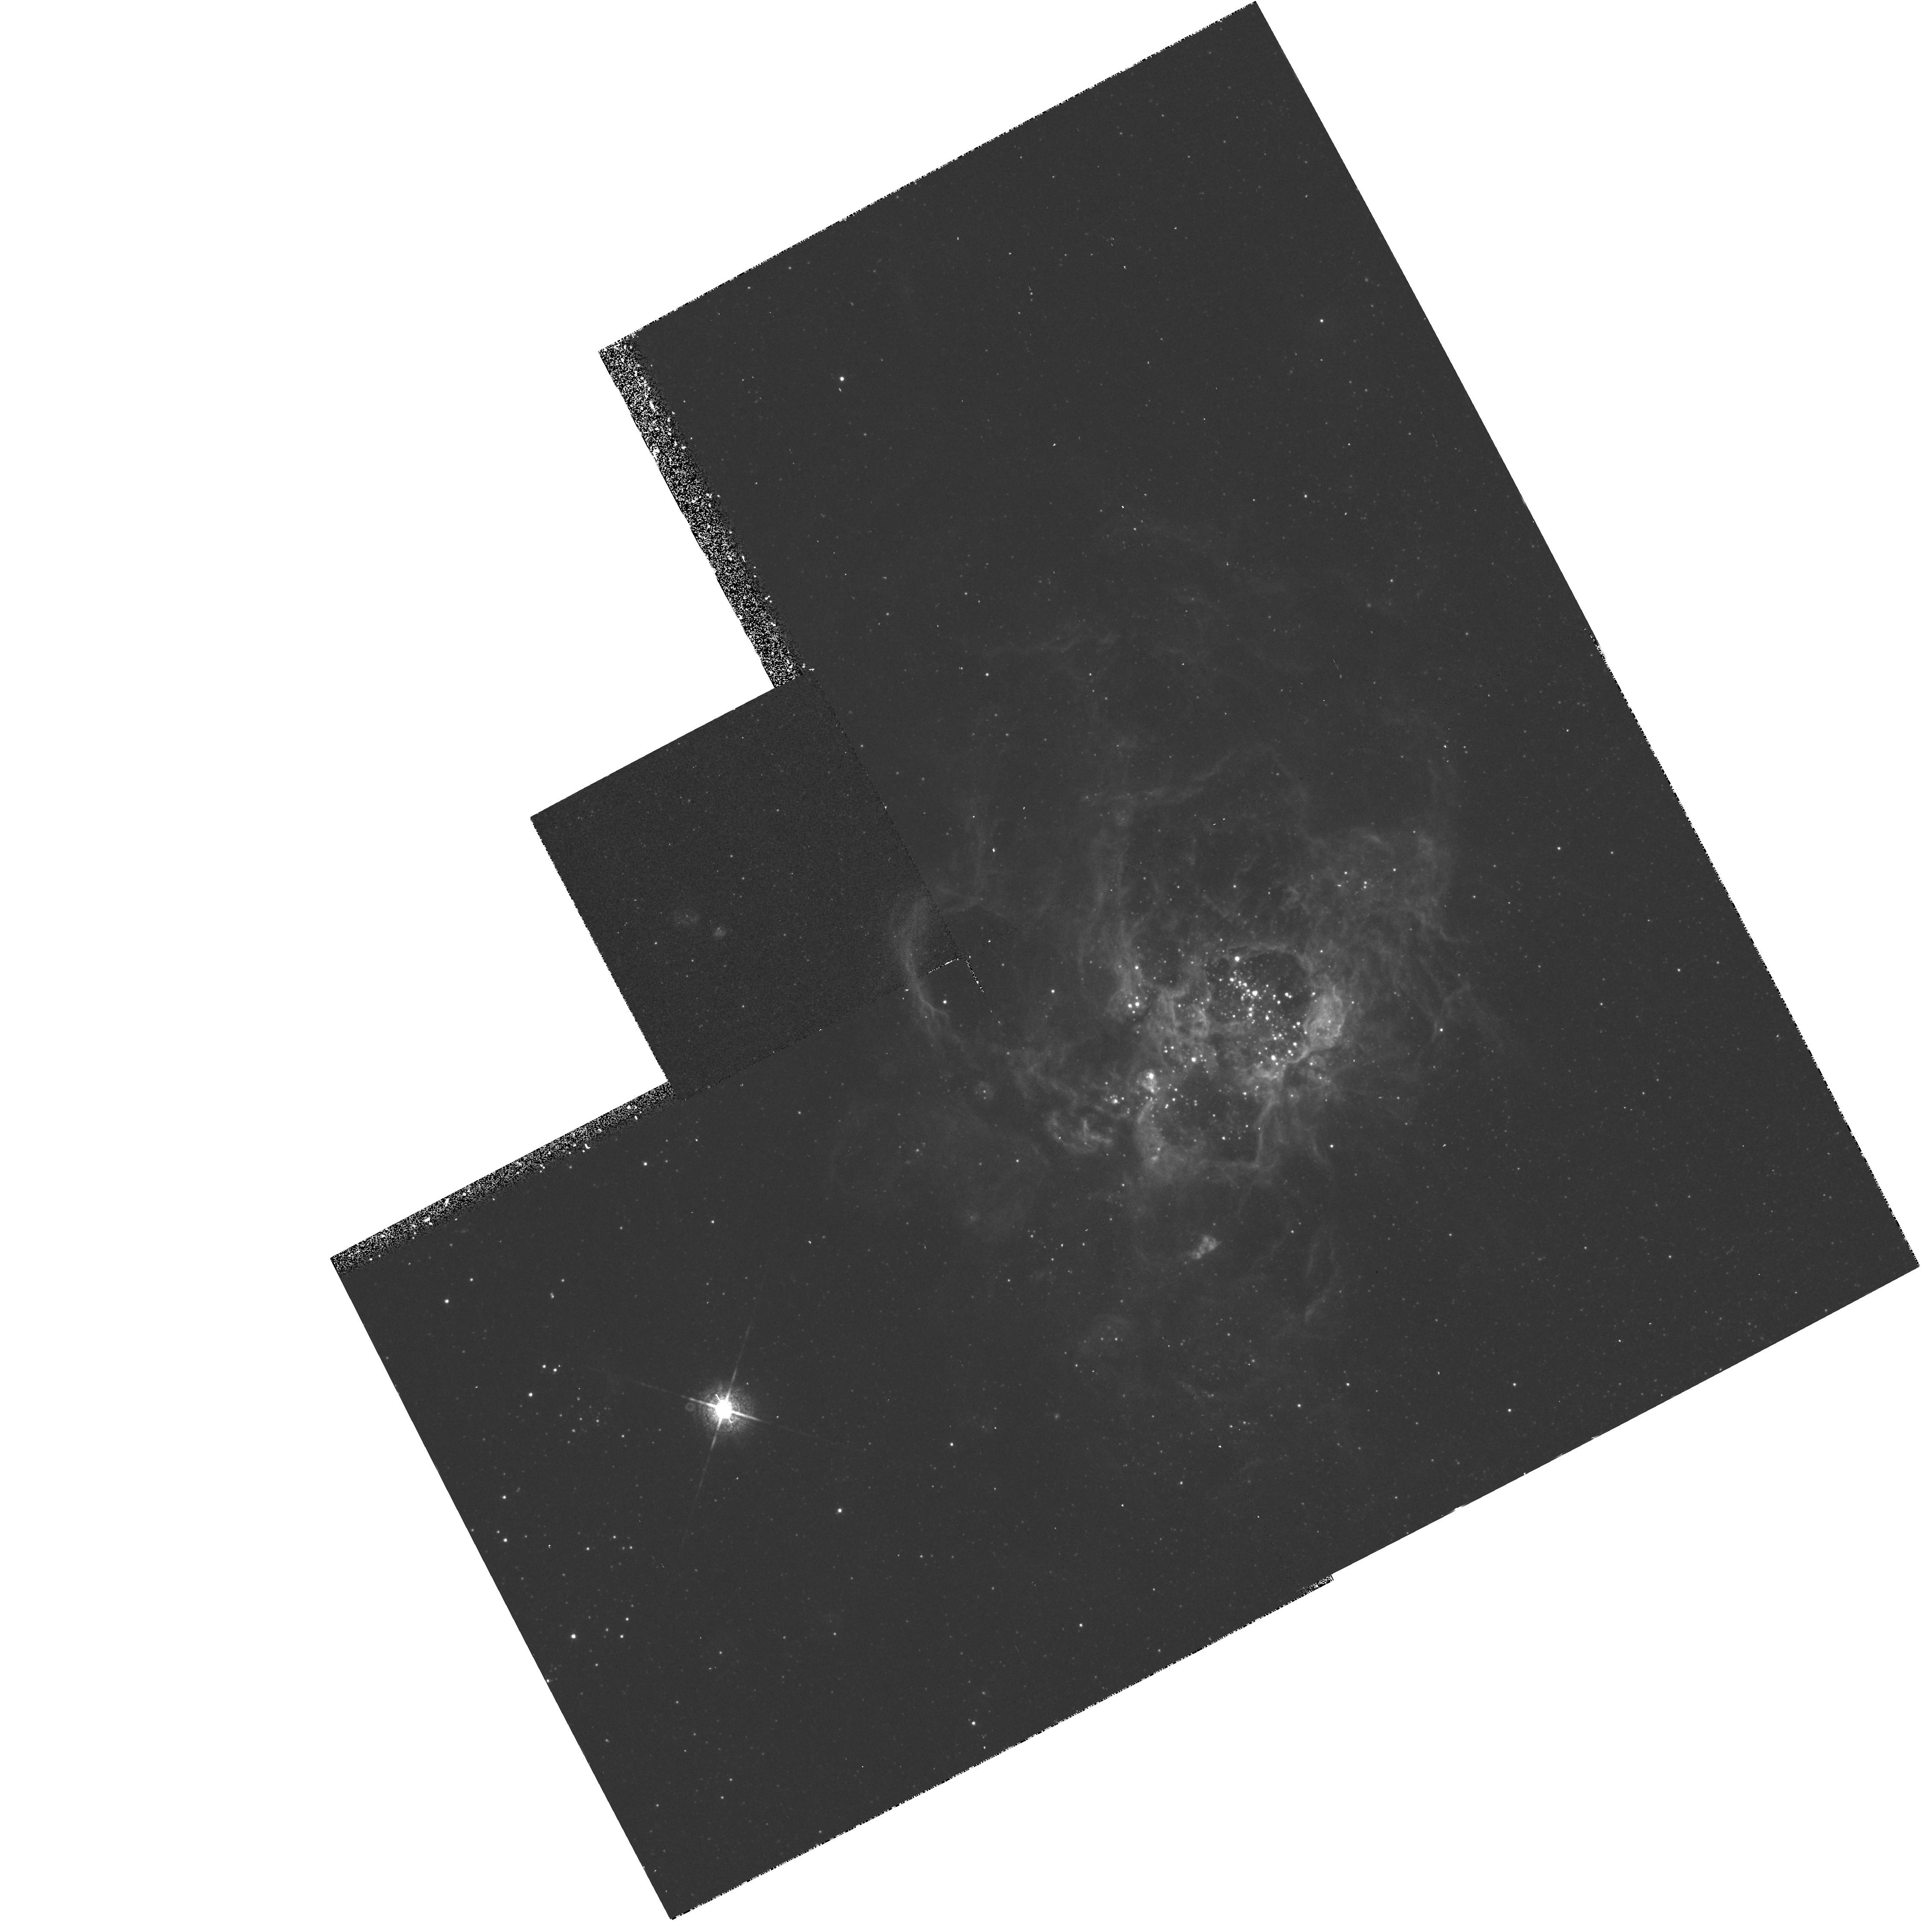
Target: NGC604-C. Instrument: WFPC2/PC. Filter: F673N. Exposure: 37 min. Observation ID: hst_5773_03_wfpc2_pc_f673n_u2lx03

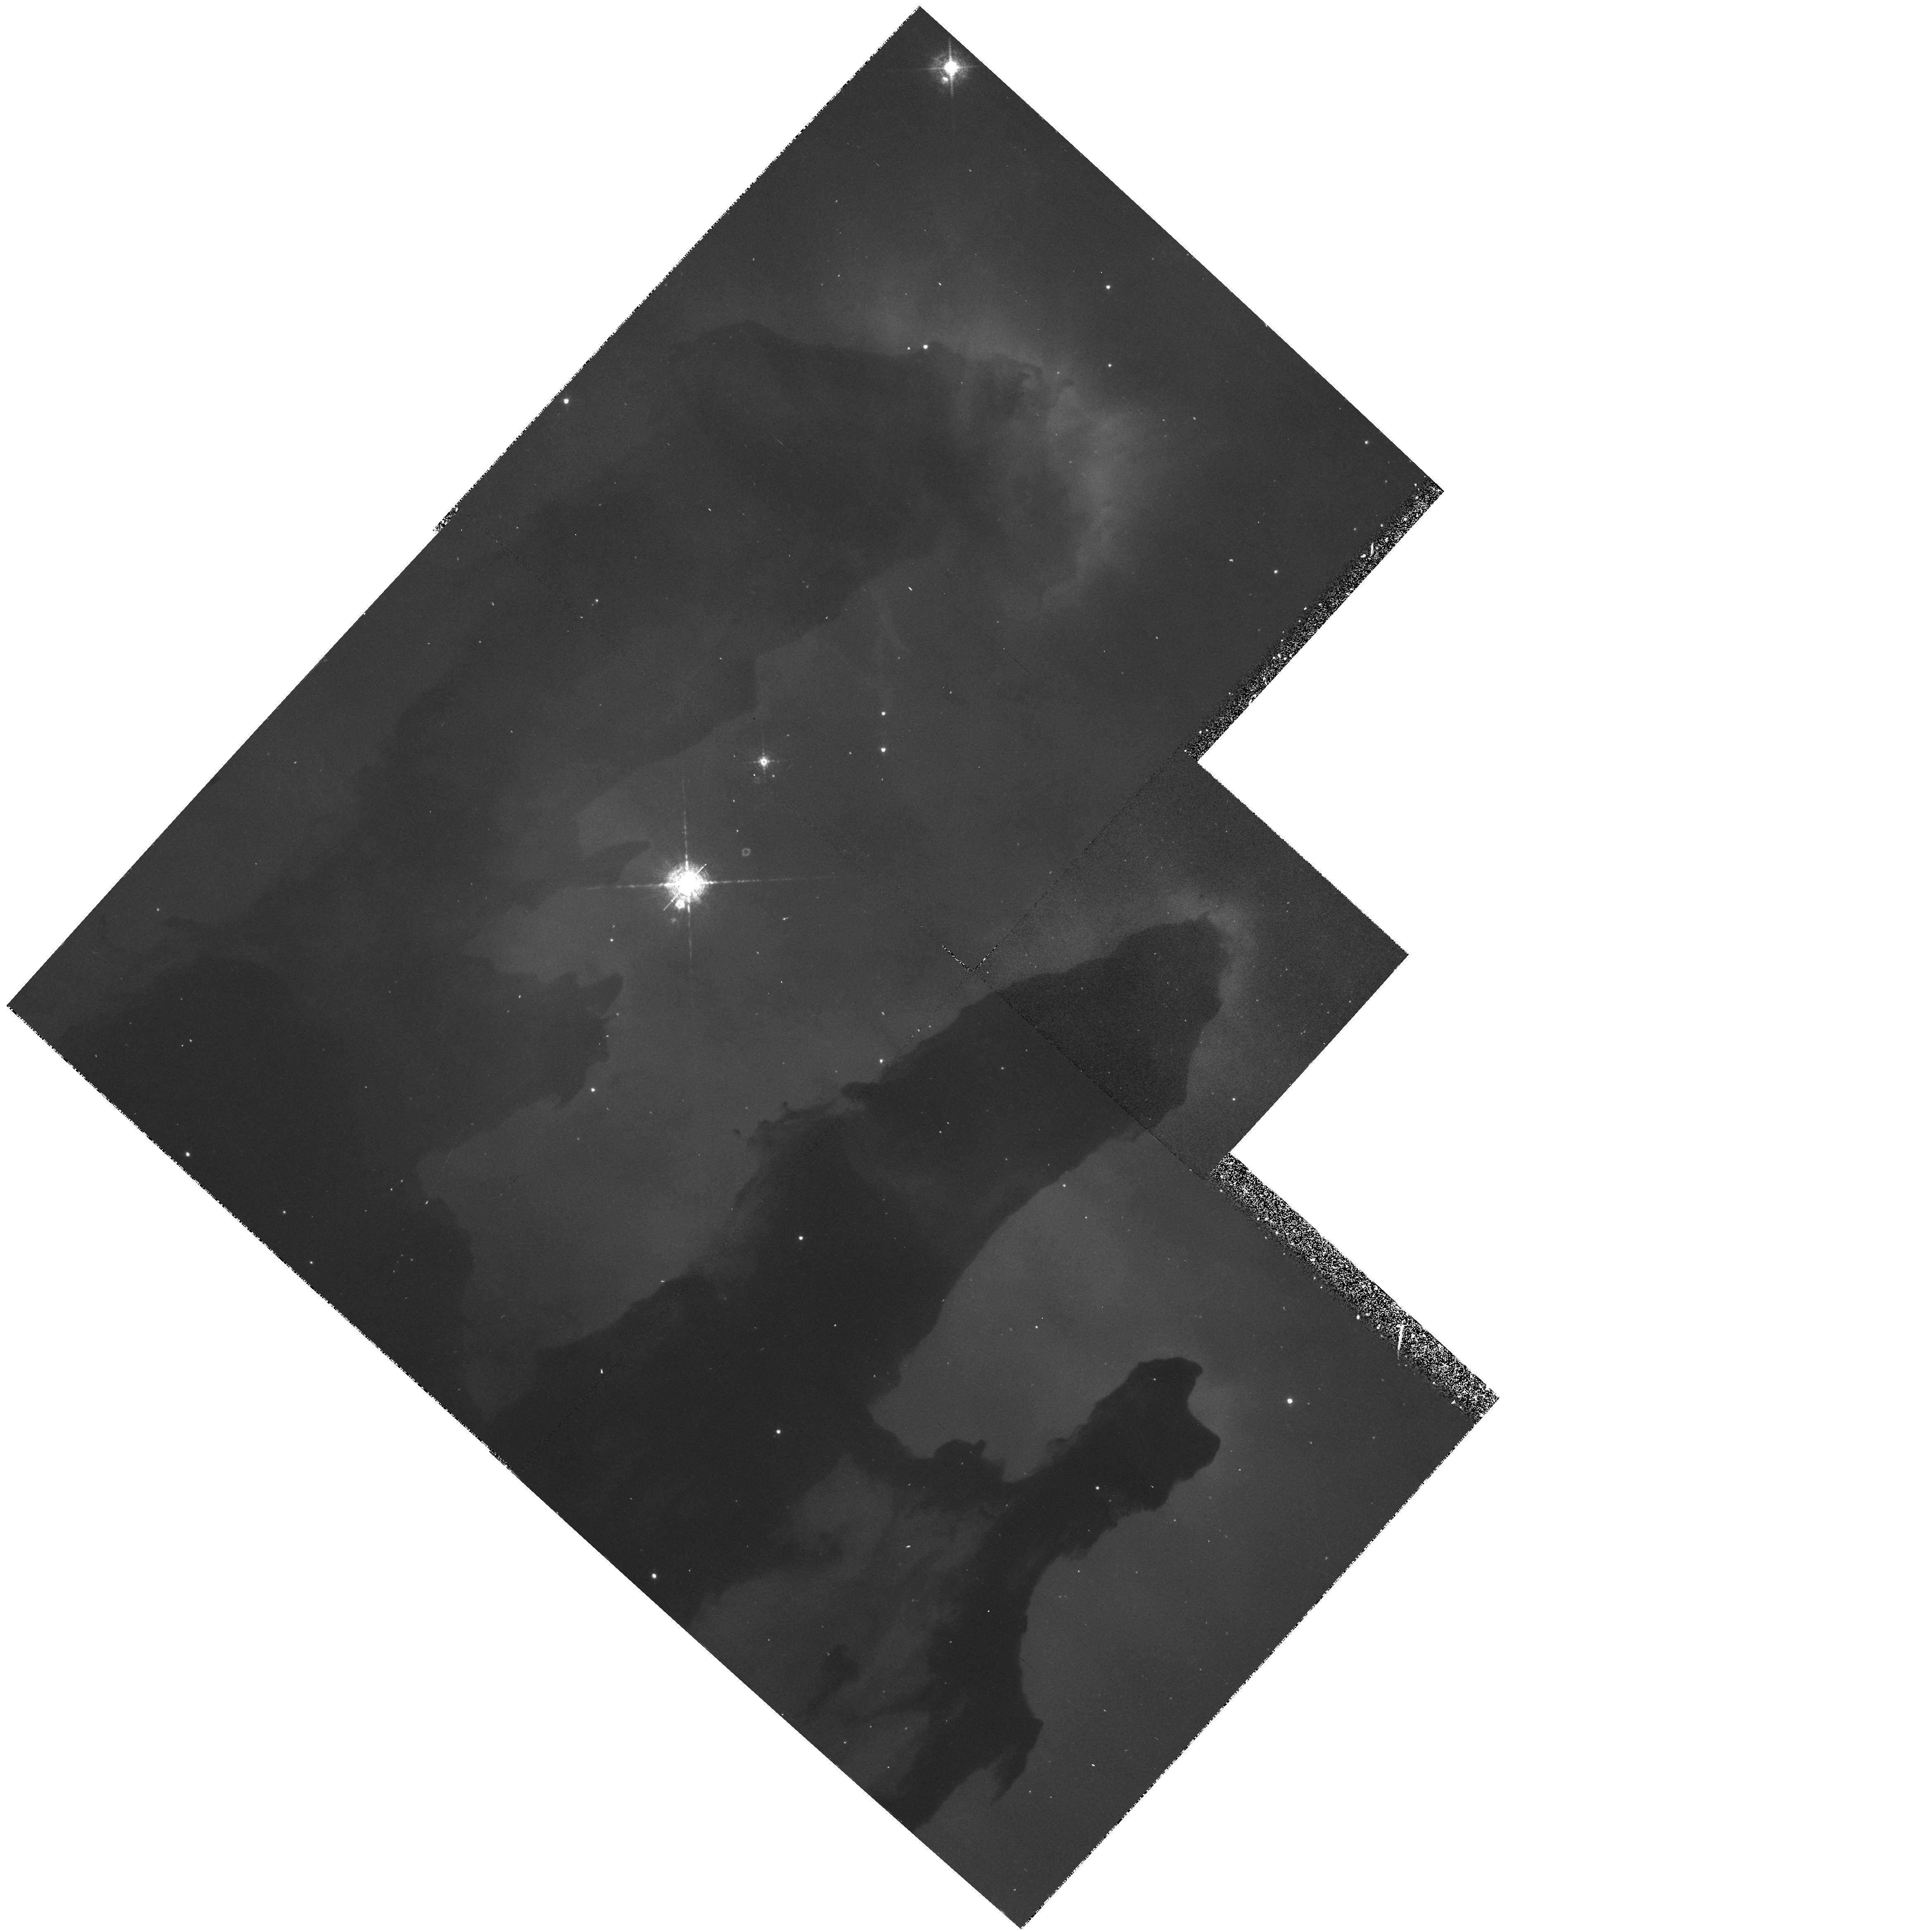
Target: M16-A. Instrument: WFPC2/PC. Filter: F502N. Exposure: 37 min. Observation ID: hst_5773_05_wfpc2_pc_f502n_u2lx05

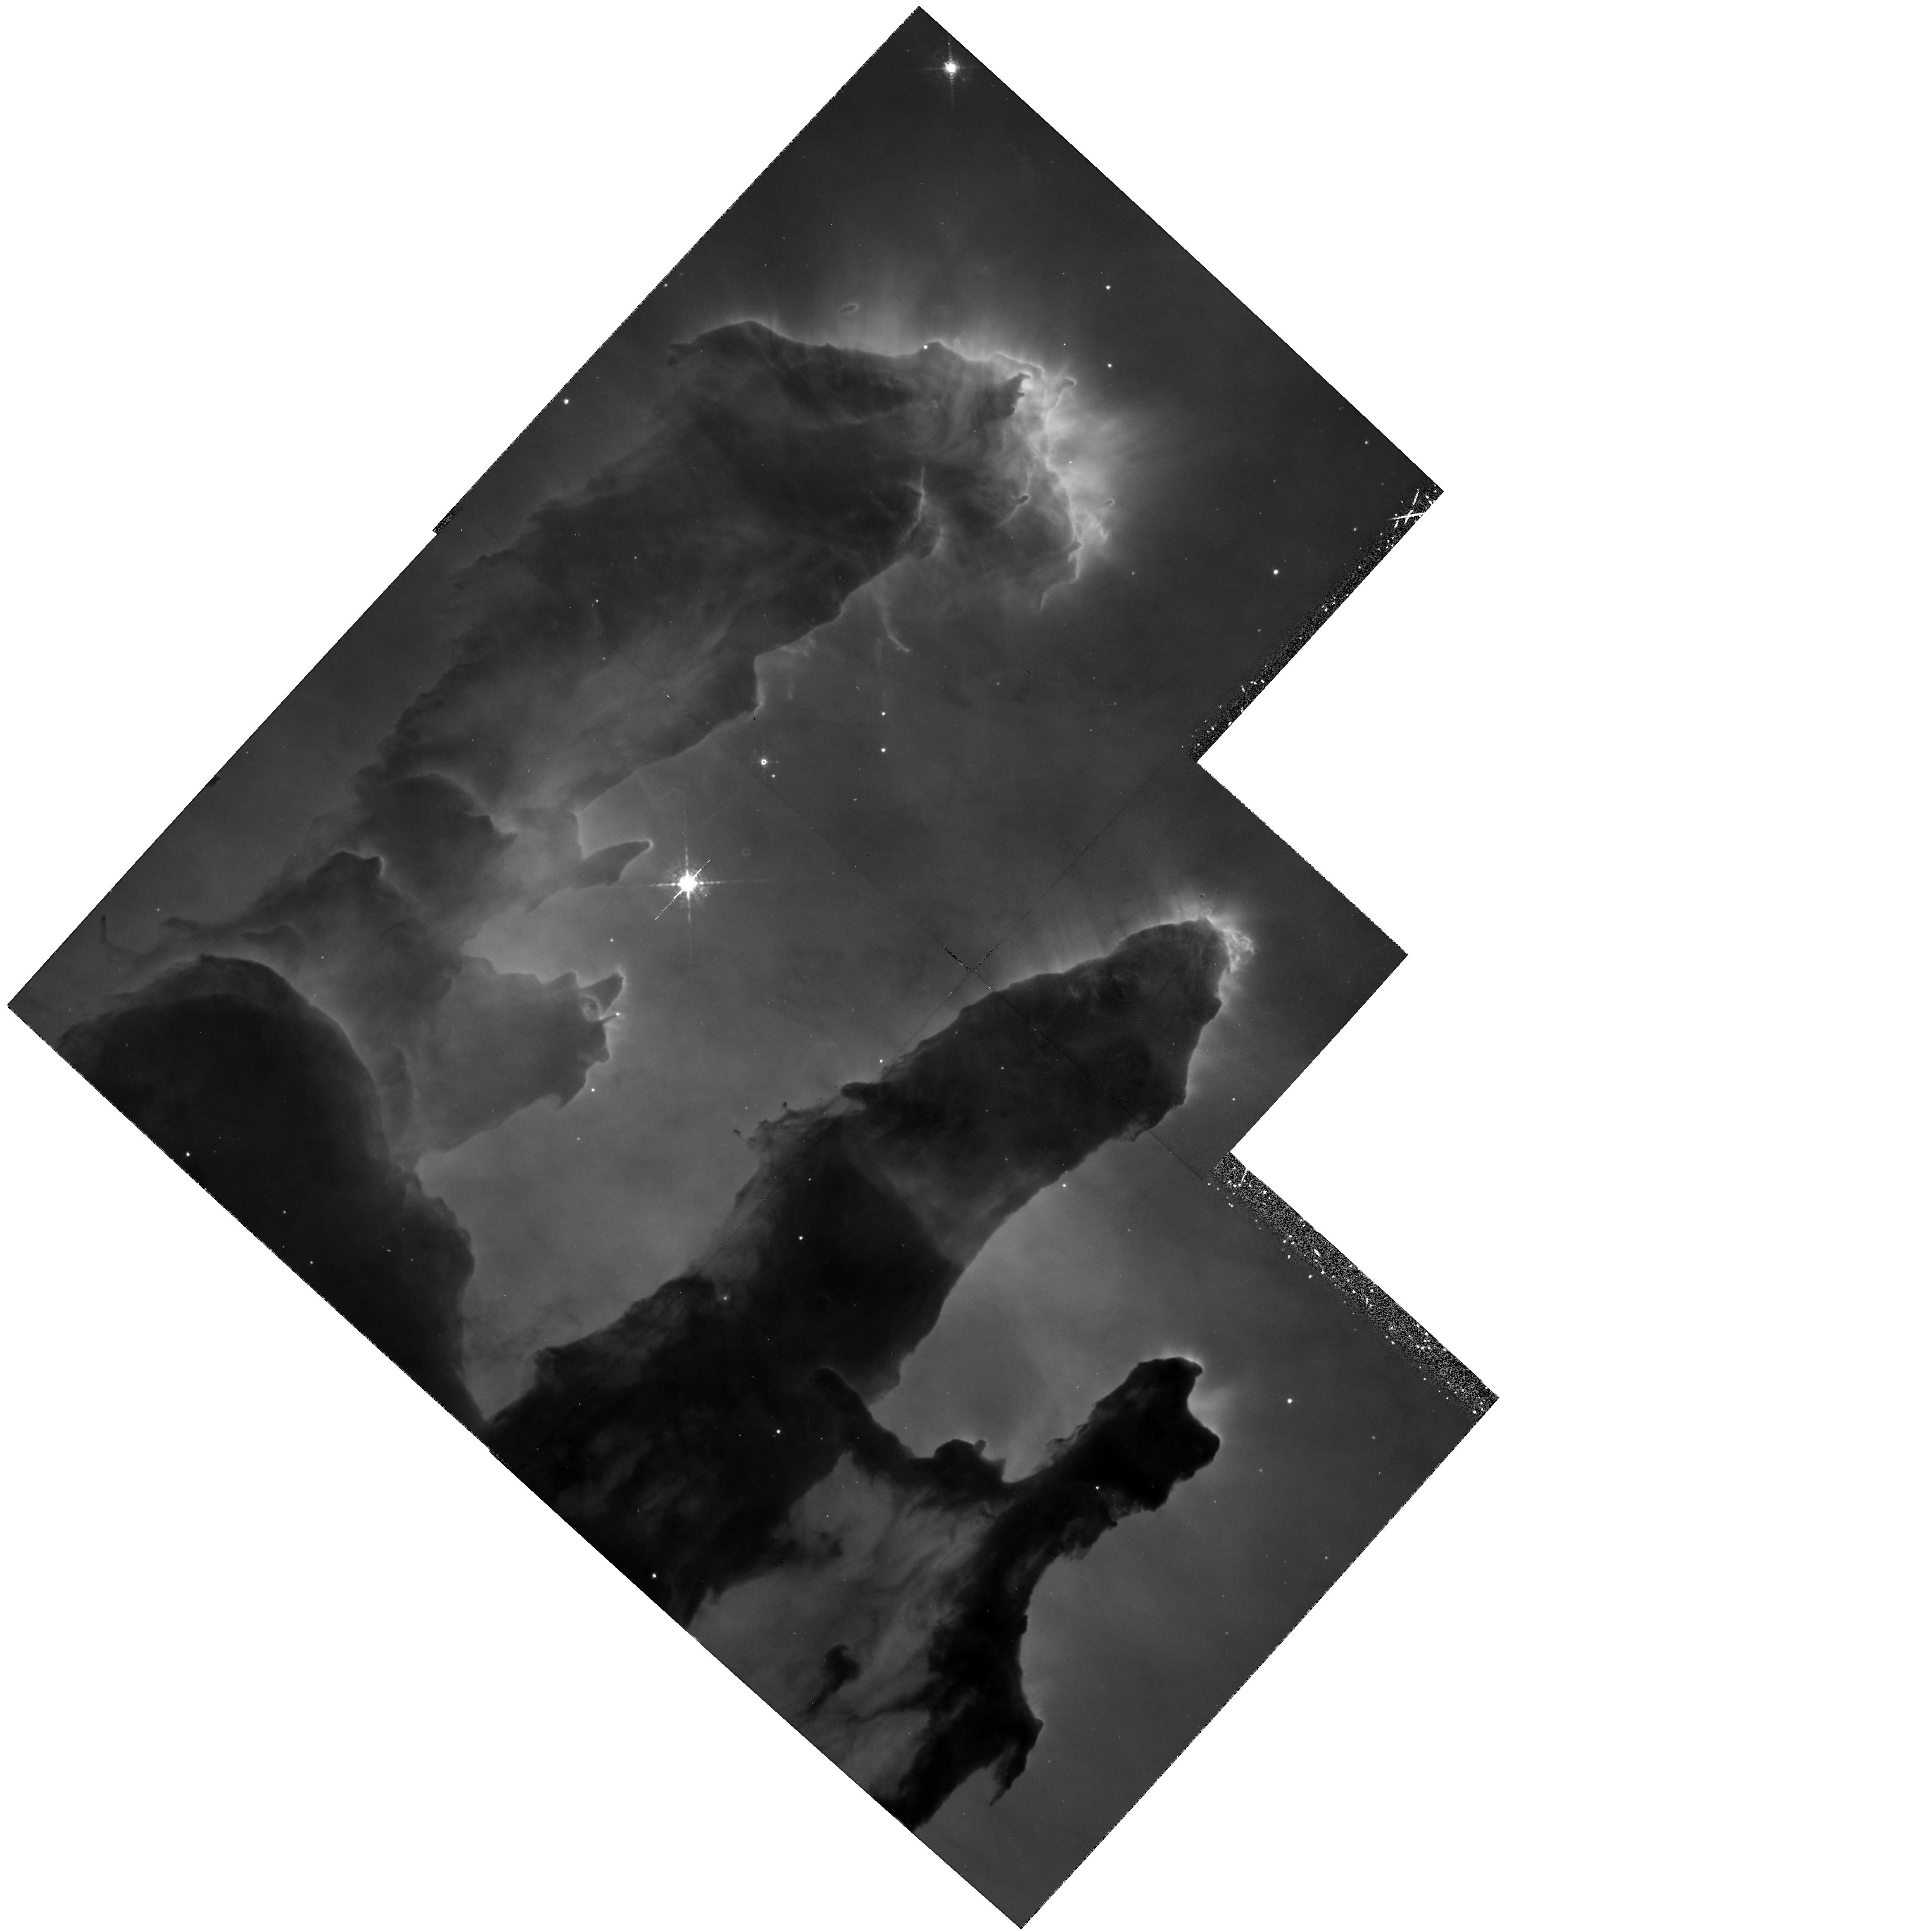
Target: M16-A. Instrument: WFPC2/PC. Filter: F656N. Exposure: 37 min. Observation ID: hst_5773_05_wfpc2_pc_f656n_u2lx05

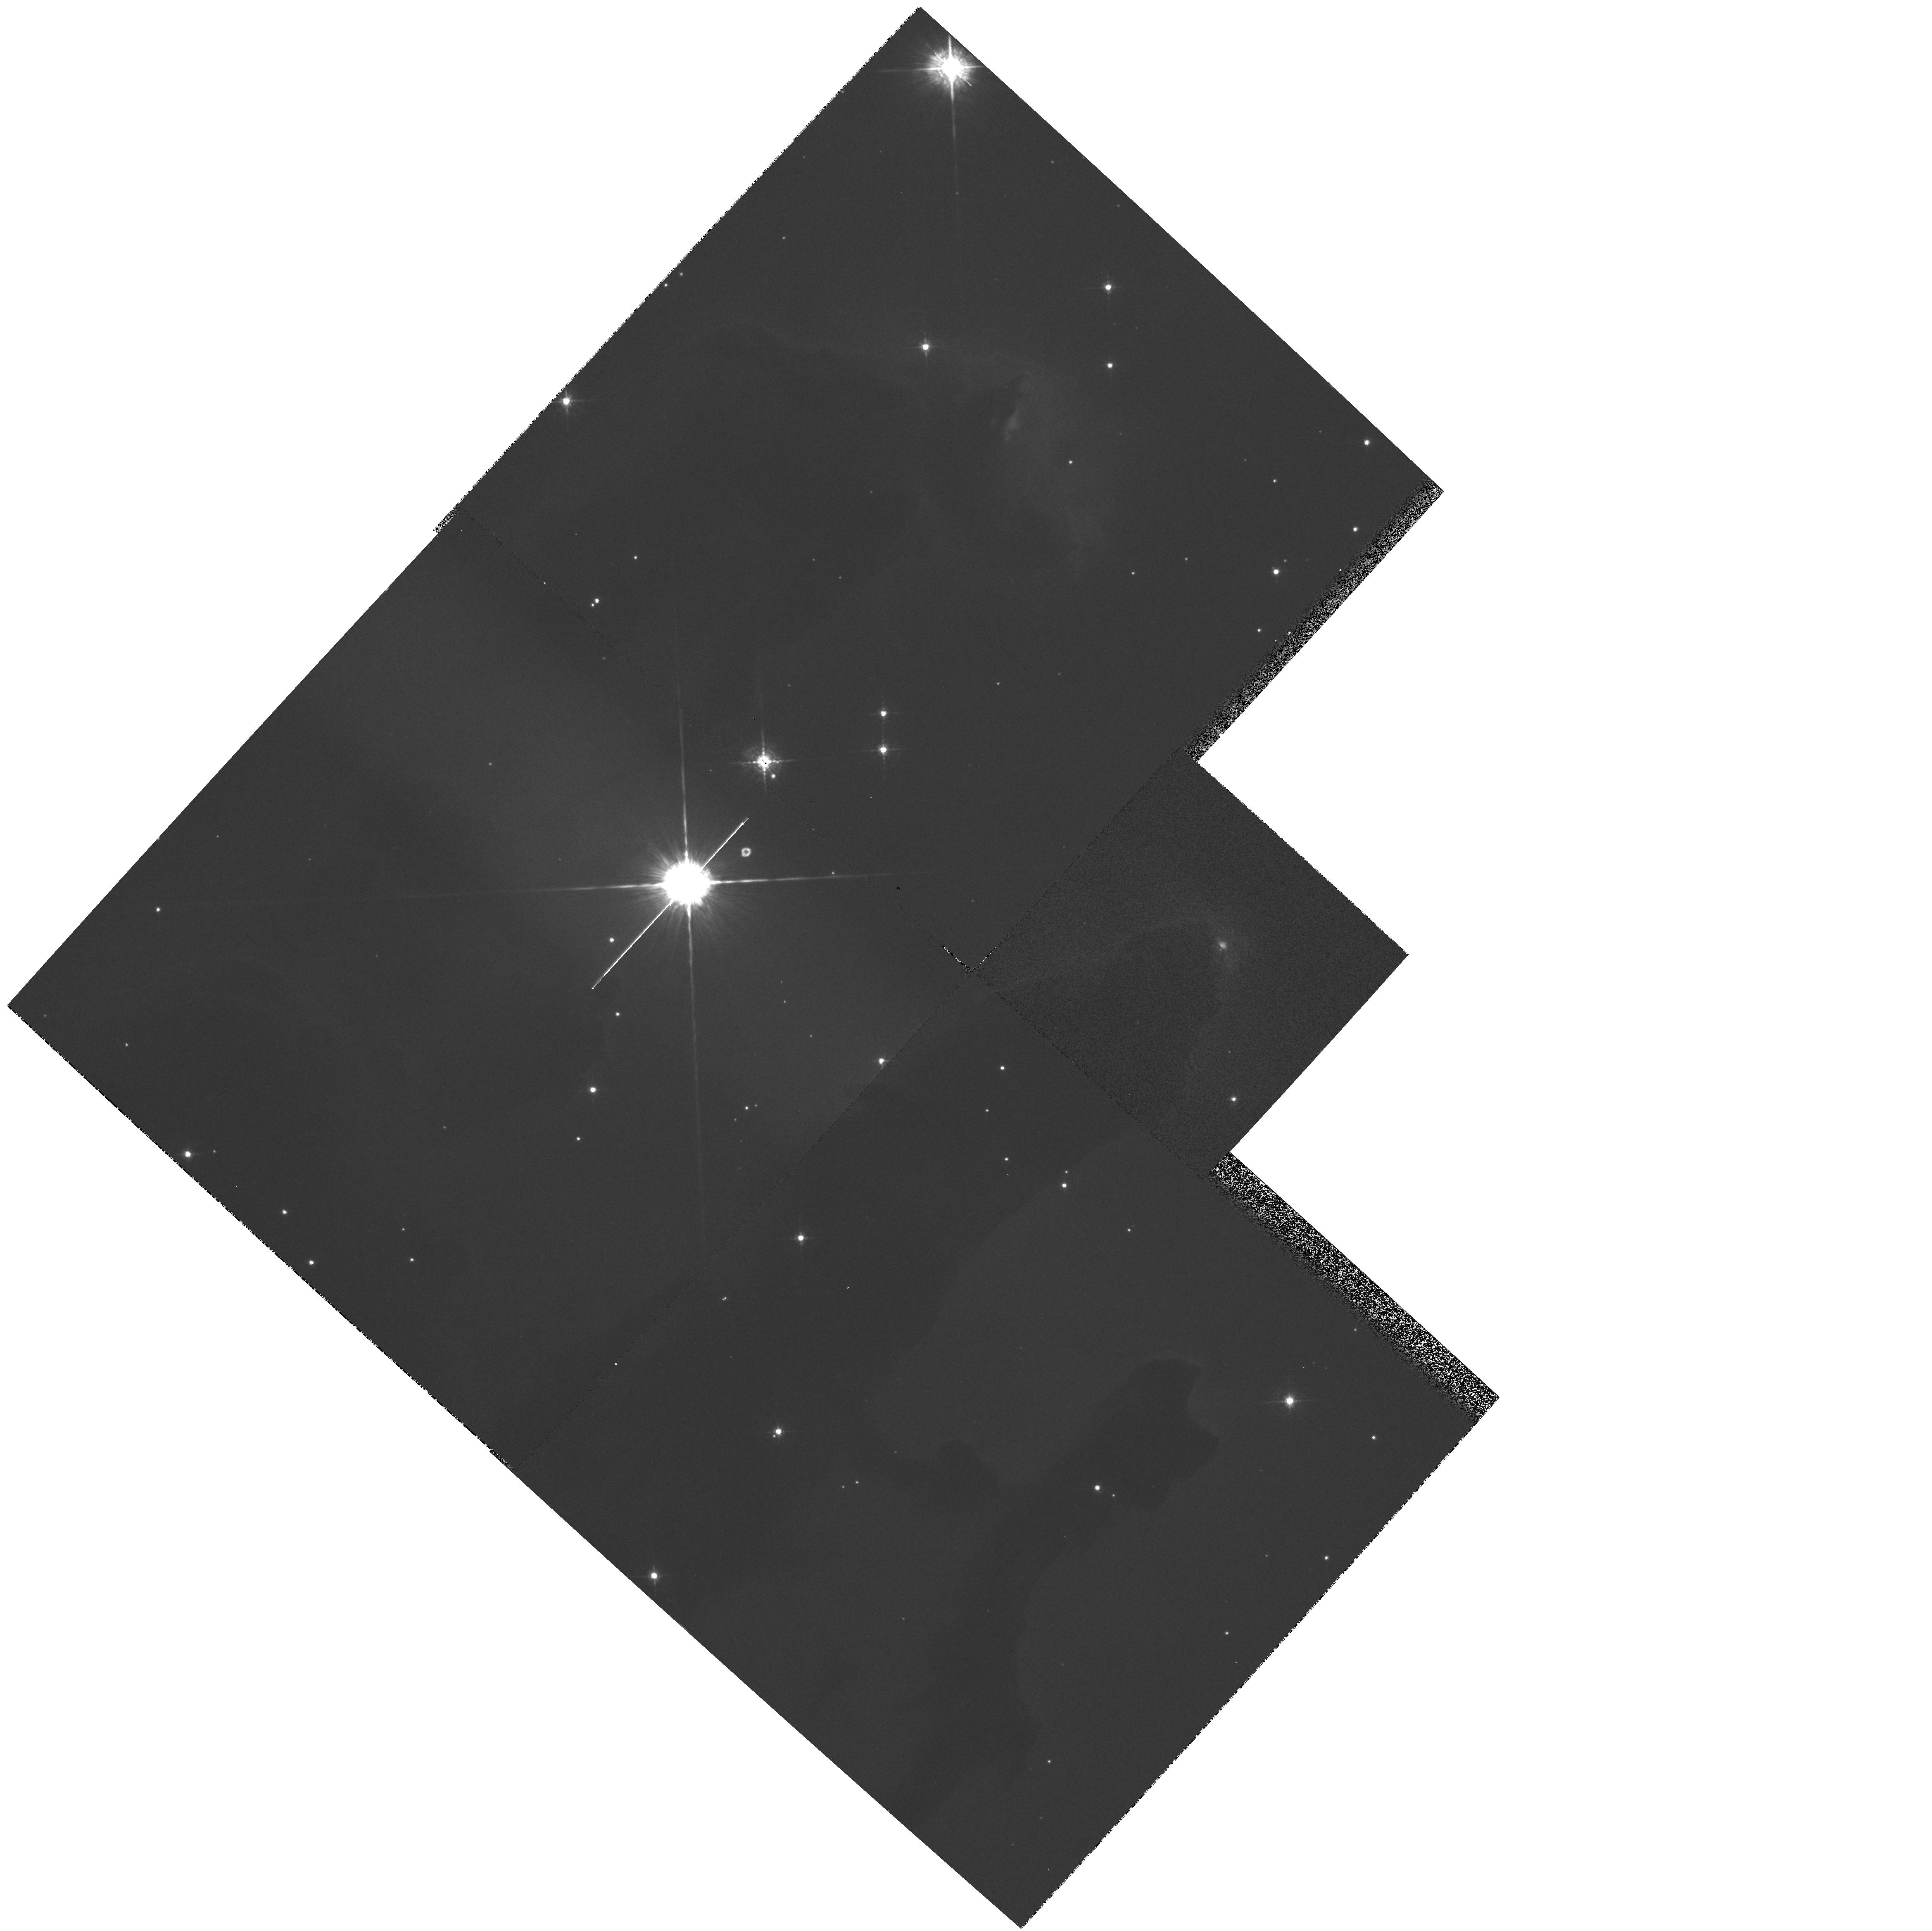
Target: M16-A. Instrument: WFPC2/PC. Filter: F547M. Exposure: 5 min. Observation ID: hst_5773_05_wfpc2_pc_f547m_u2lx05

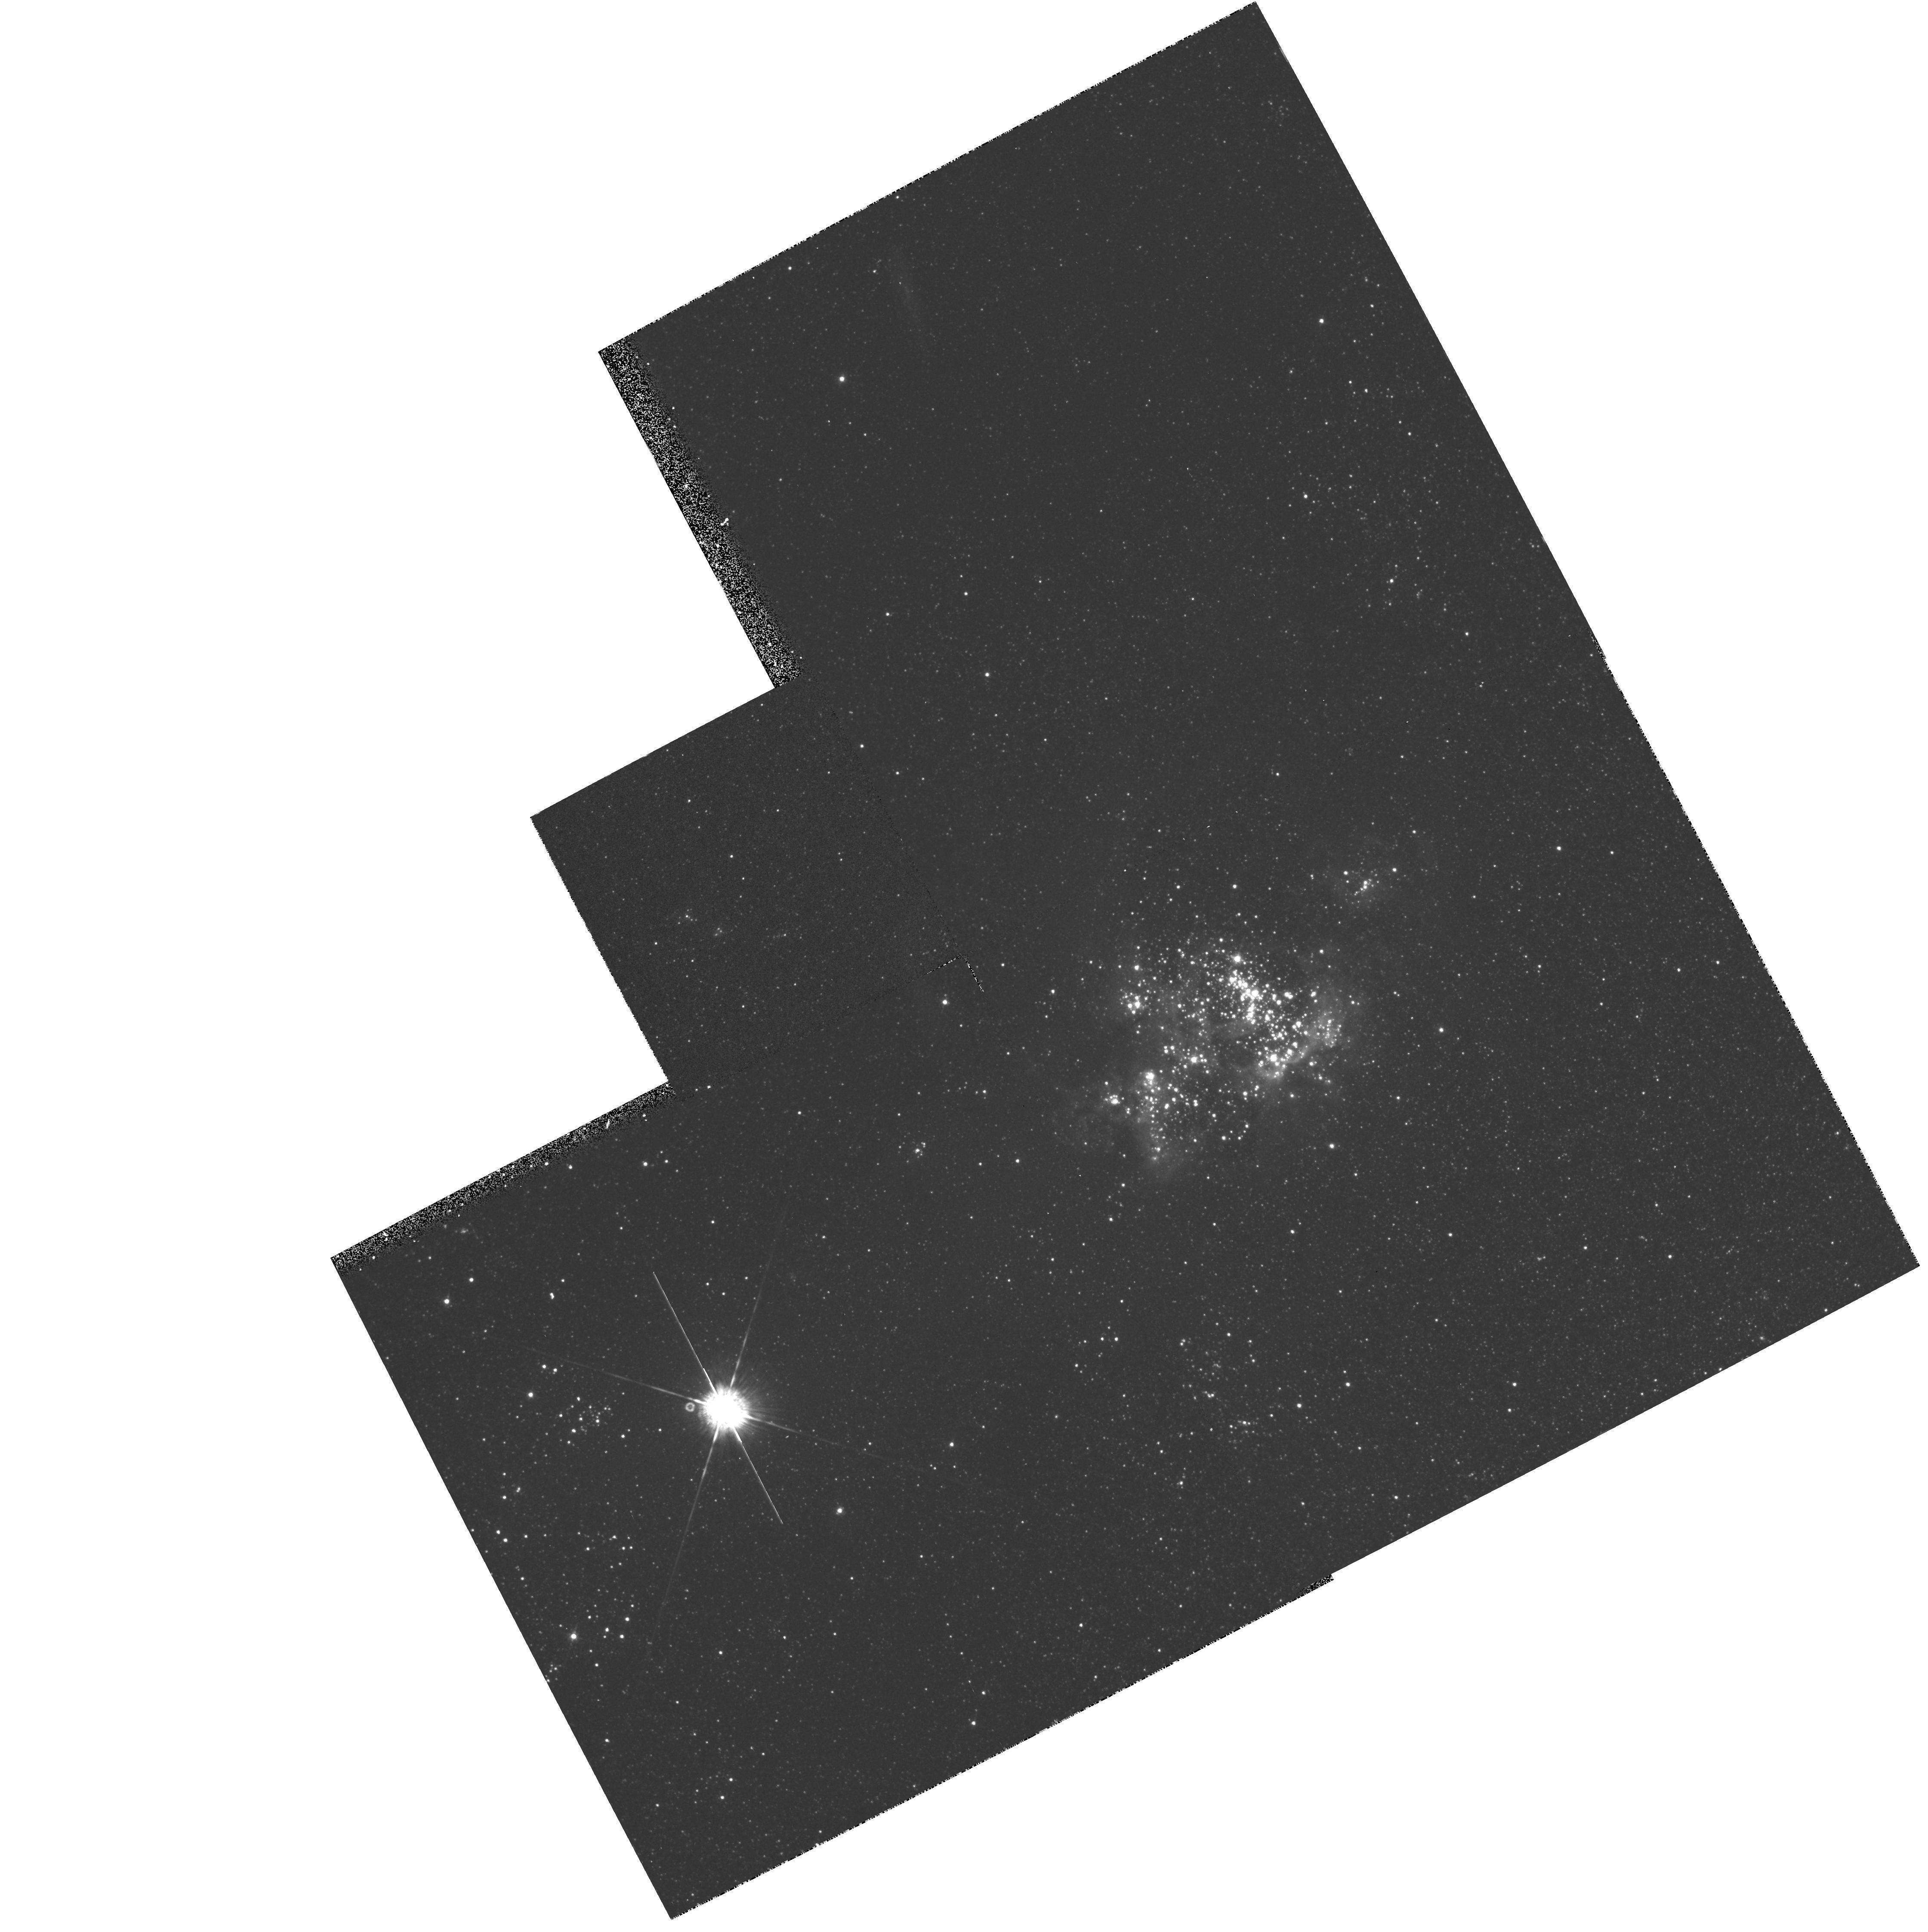
Target: NGC604-C. Instrument: WFPC2/PC. Filter: F547M. Exposure: 17 min. Observation ID: hst_5773_03_wfpc2_pc_f547m_u2lx03

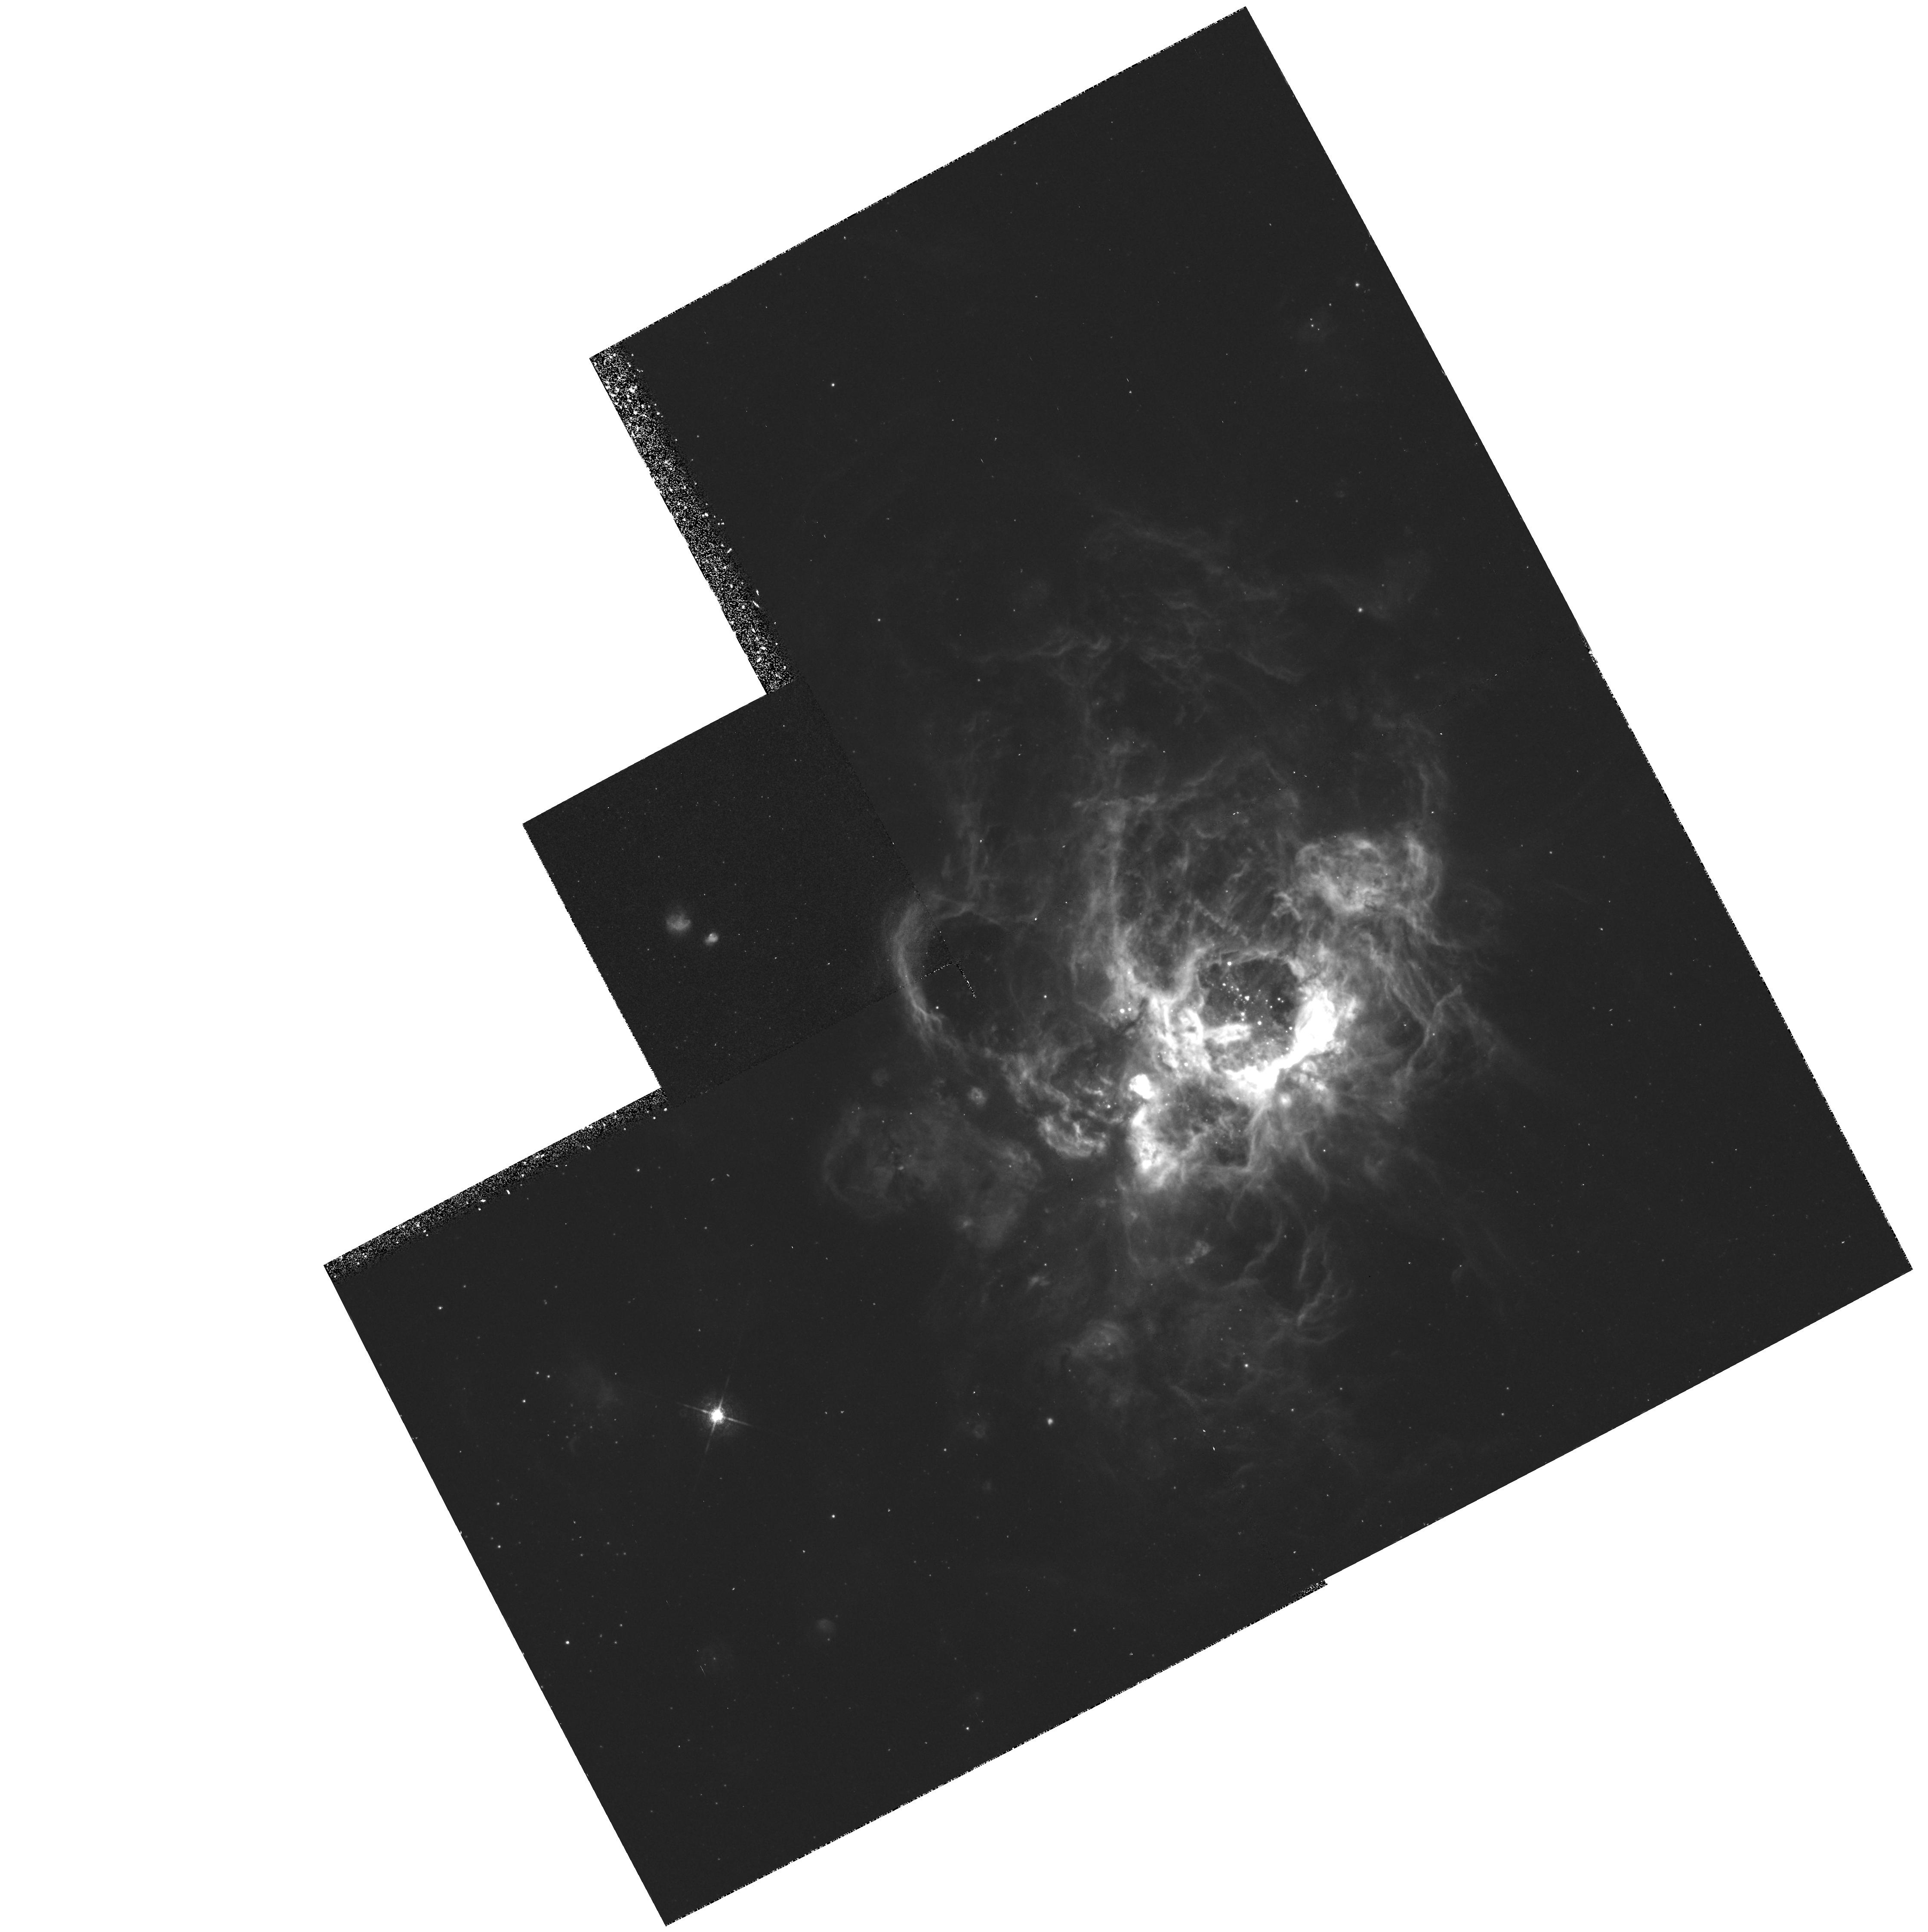
Target: NGC604-C. Instrument: WFPC2/PC. Filter: F656N. Exposure: 37 min. Observation ID: hst_5773_03_wfpc2_pc_f656n_u2lx03

WFPC AUGMENTATION - NGC 604 AND M16 - CYCLE 4 AND FUTURE-CYCLE CONTINATION (PI: Hester, Jeff J.)

This WF/PC augmentation program images the supergiant H II region NGC604 in the light from three emission lines and in a relatively line-free continuum band. We also image a field in the M16 HII region in the light from three emission lines which cover a range of temperature and ionization states.